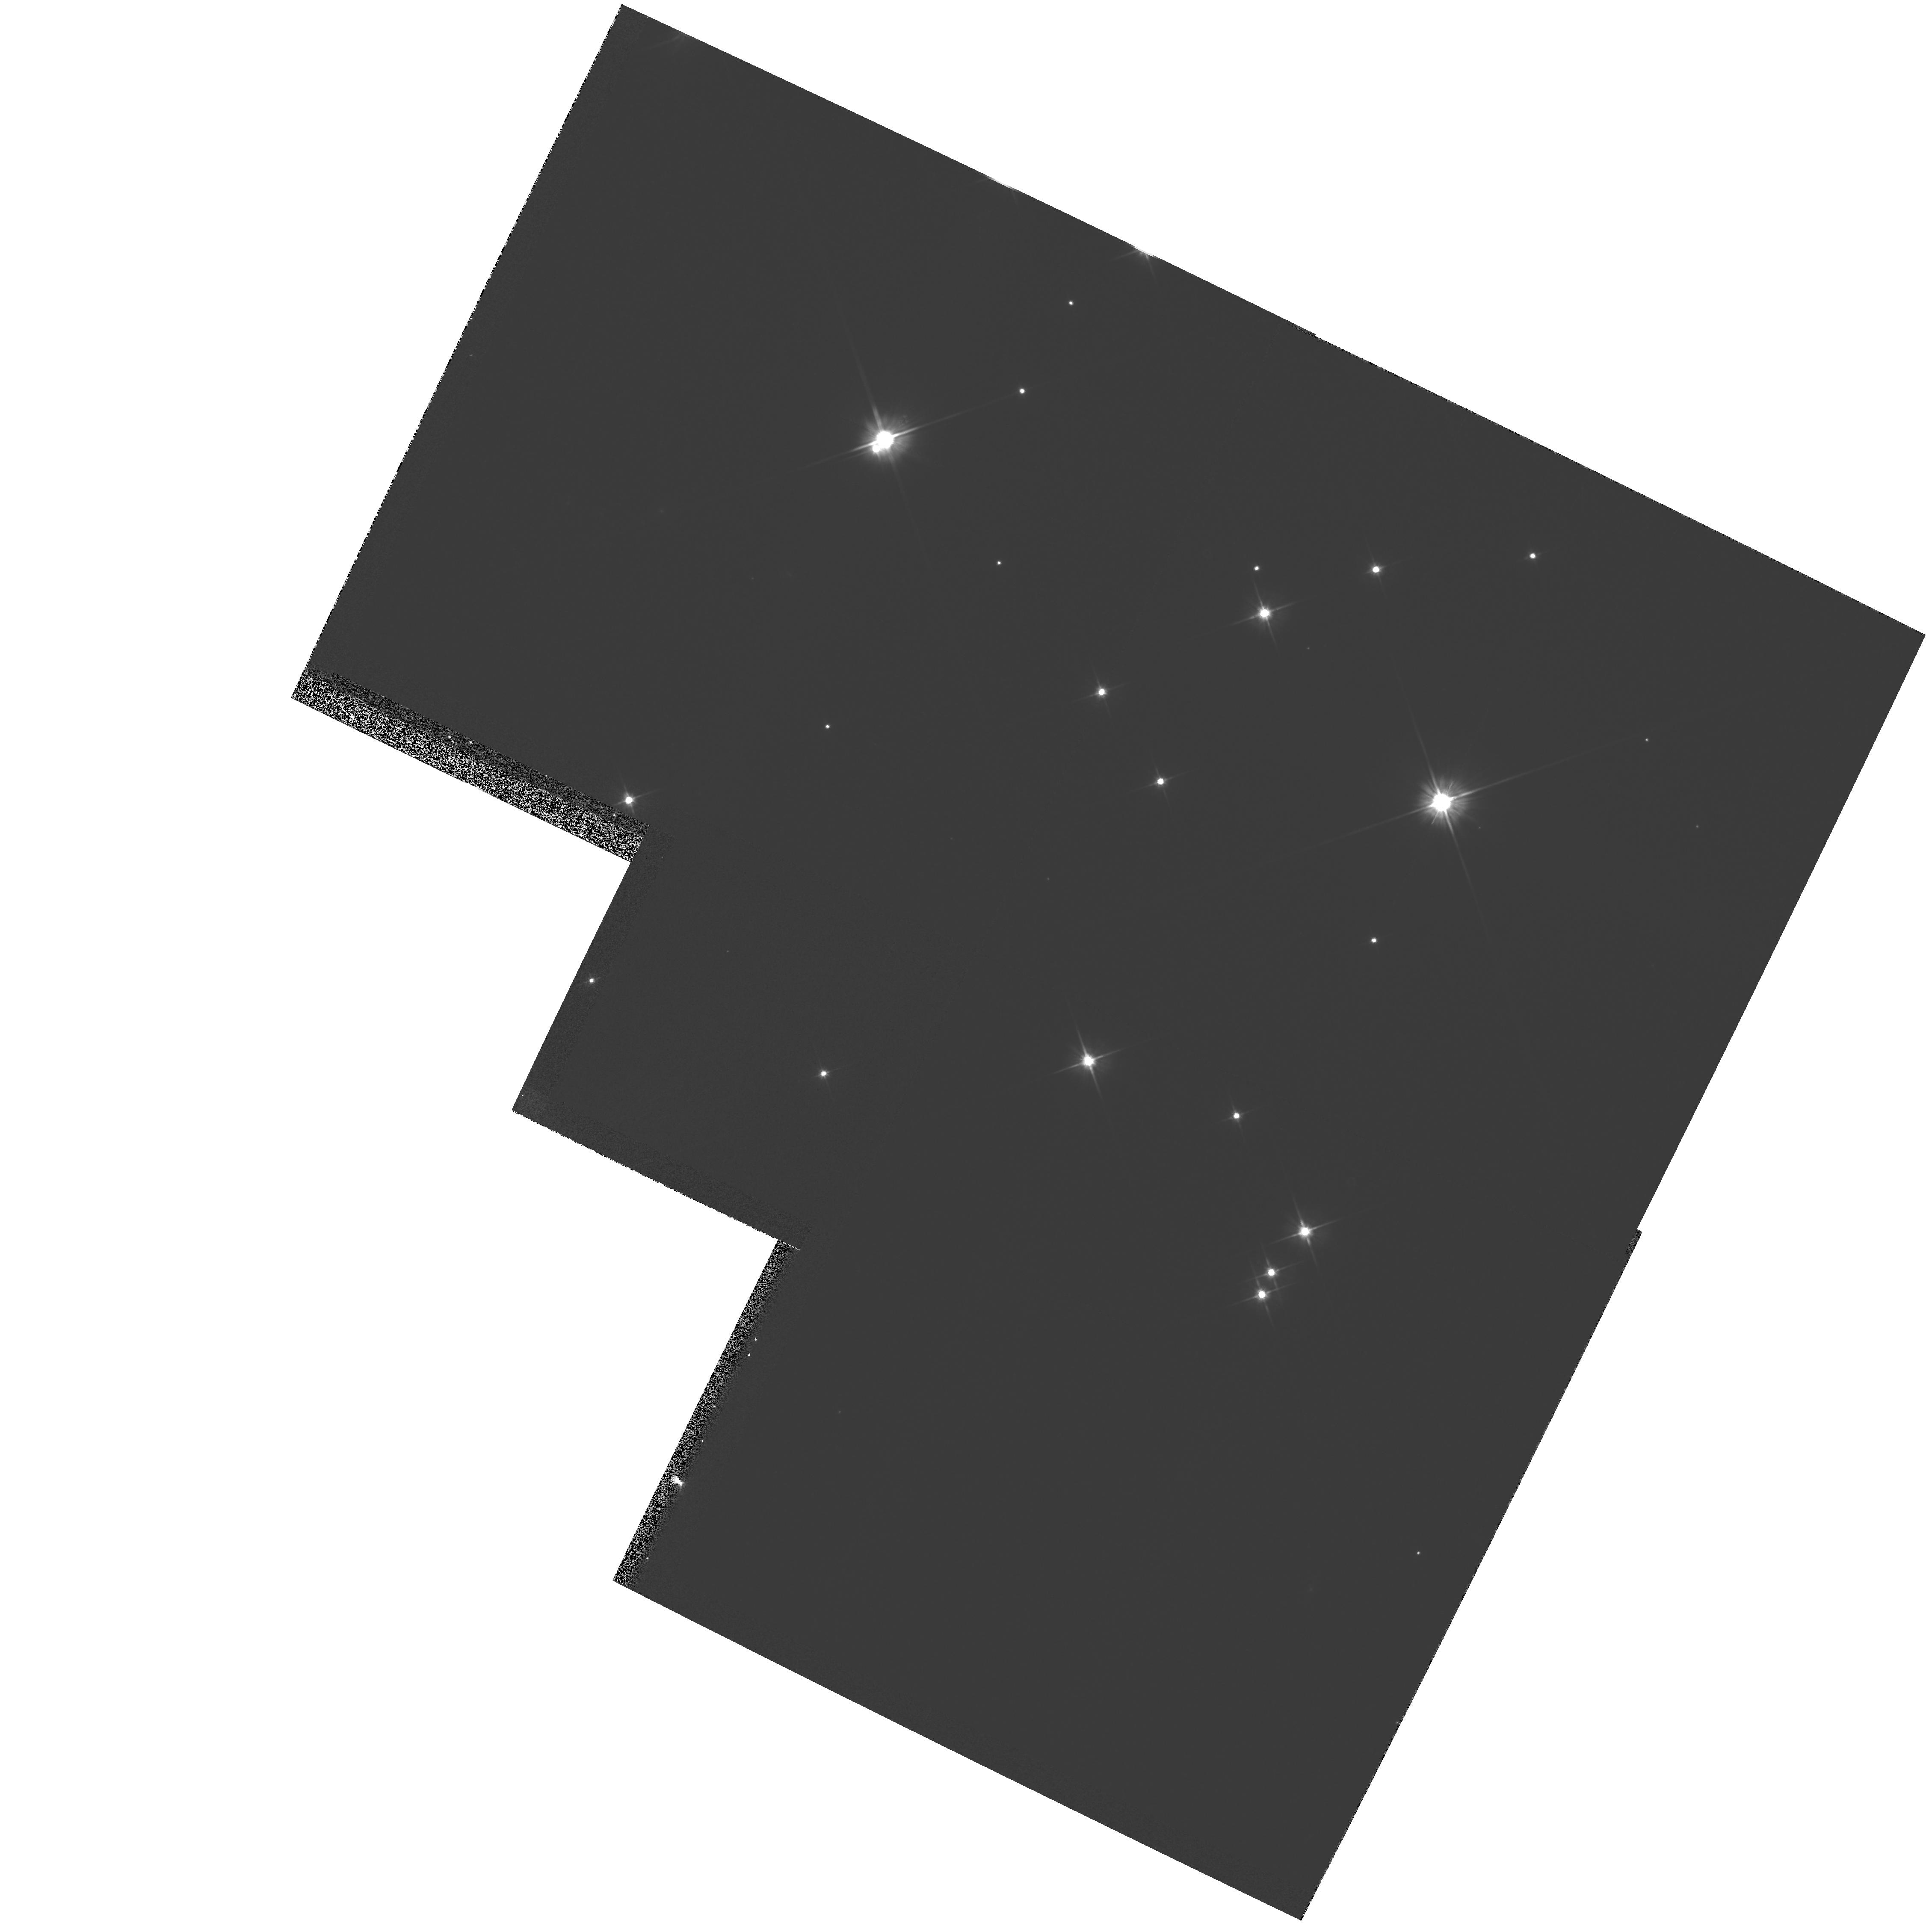
Target: M-67
Instrument: WFPC2/PC
Filter: F606W
Exposure: 2 min
Observation ID: hst_5651_01_wfpc2_pc_f606w_u2f701

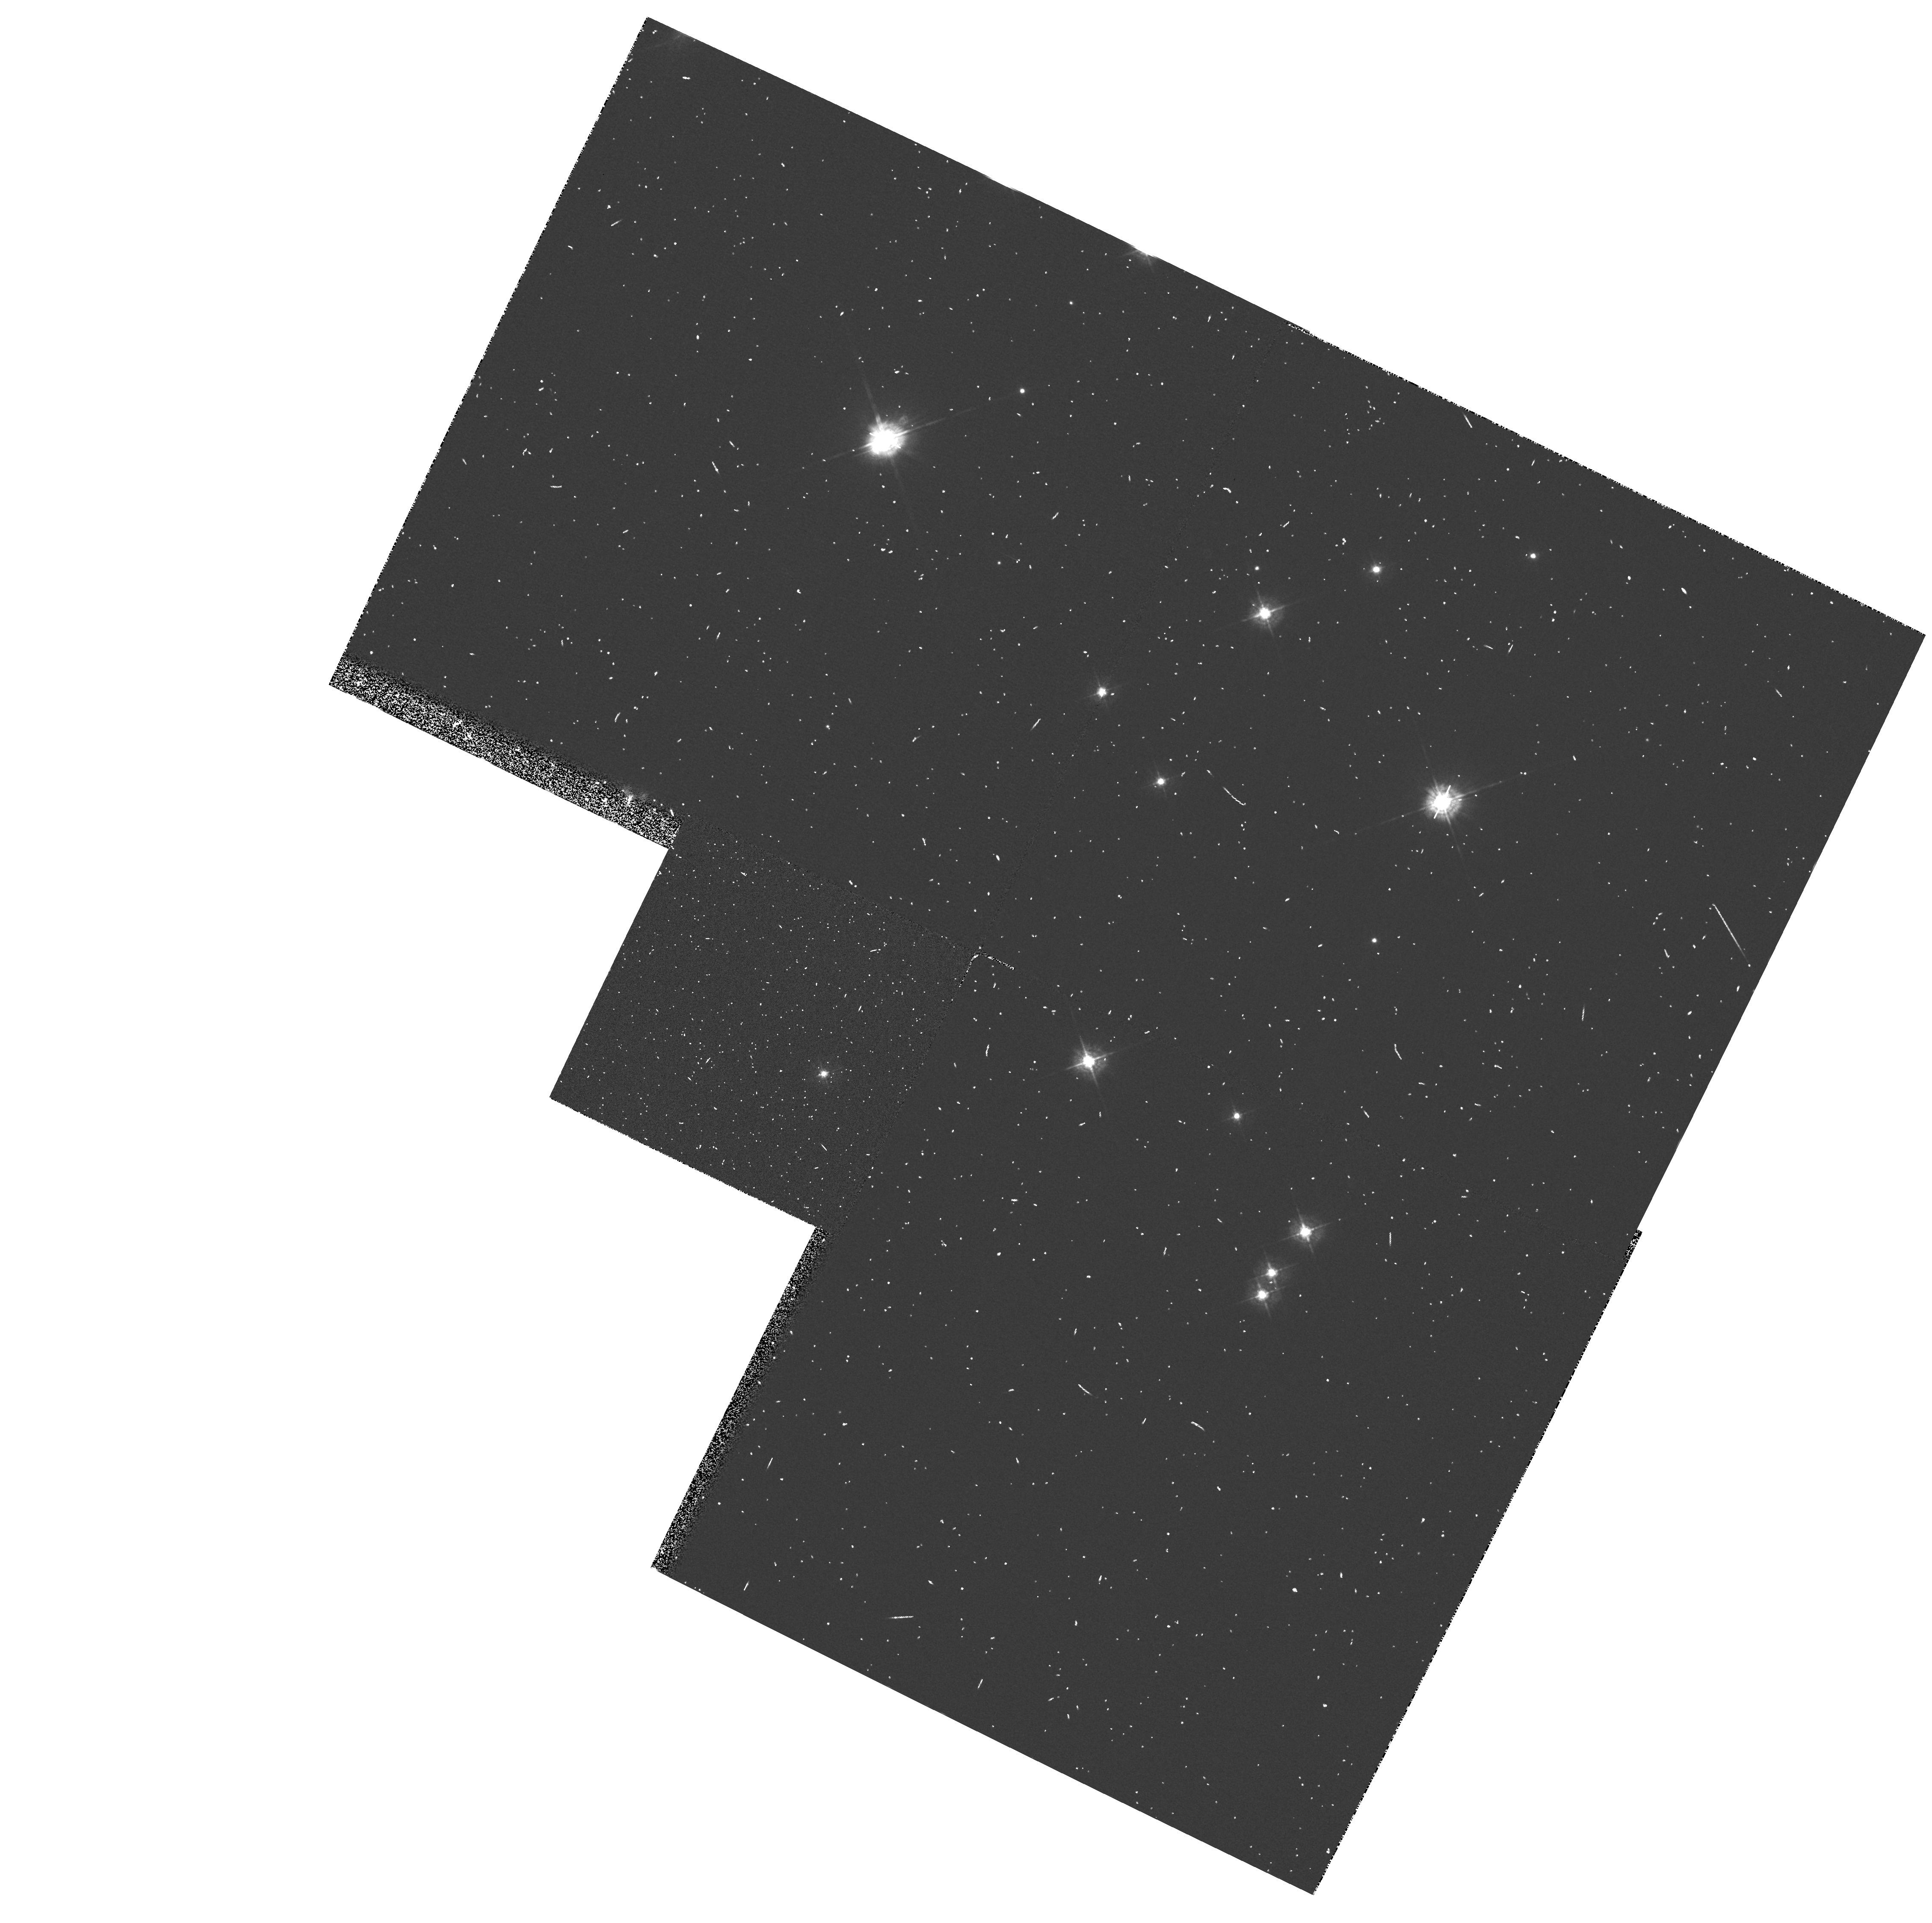
Target: M-67
Instrument: WFPC2/PC
Filter: F439W
Exposure: 4 min
Observation ID: hst_5651_01_wfpc2_pc_f439w_u2f701

WFPC2 F606W PSF WINGS CALIBRATION (PI: MacKenty, John W.)

These observations will characterize the PSF of significantly overexposed stars in F606W. Four observations of M67 will be obtained with the M67 star F141 positioned at the corners of a 3 arcsecond box centered on the WF3 aperture. These observations are intended to be overexposed to a level that generates 25 pixels of charge bleeding in each direction. Two observations of M67 will be obtained at one position with 5 and 150 pixels of charge bleeding in each direction.